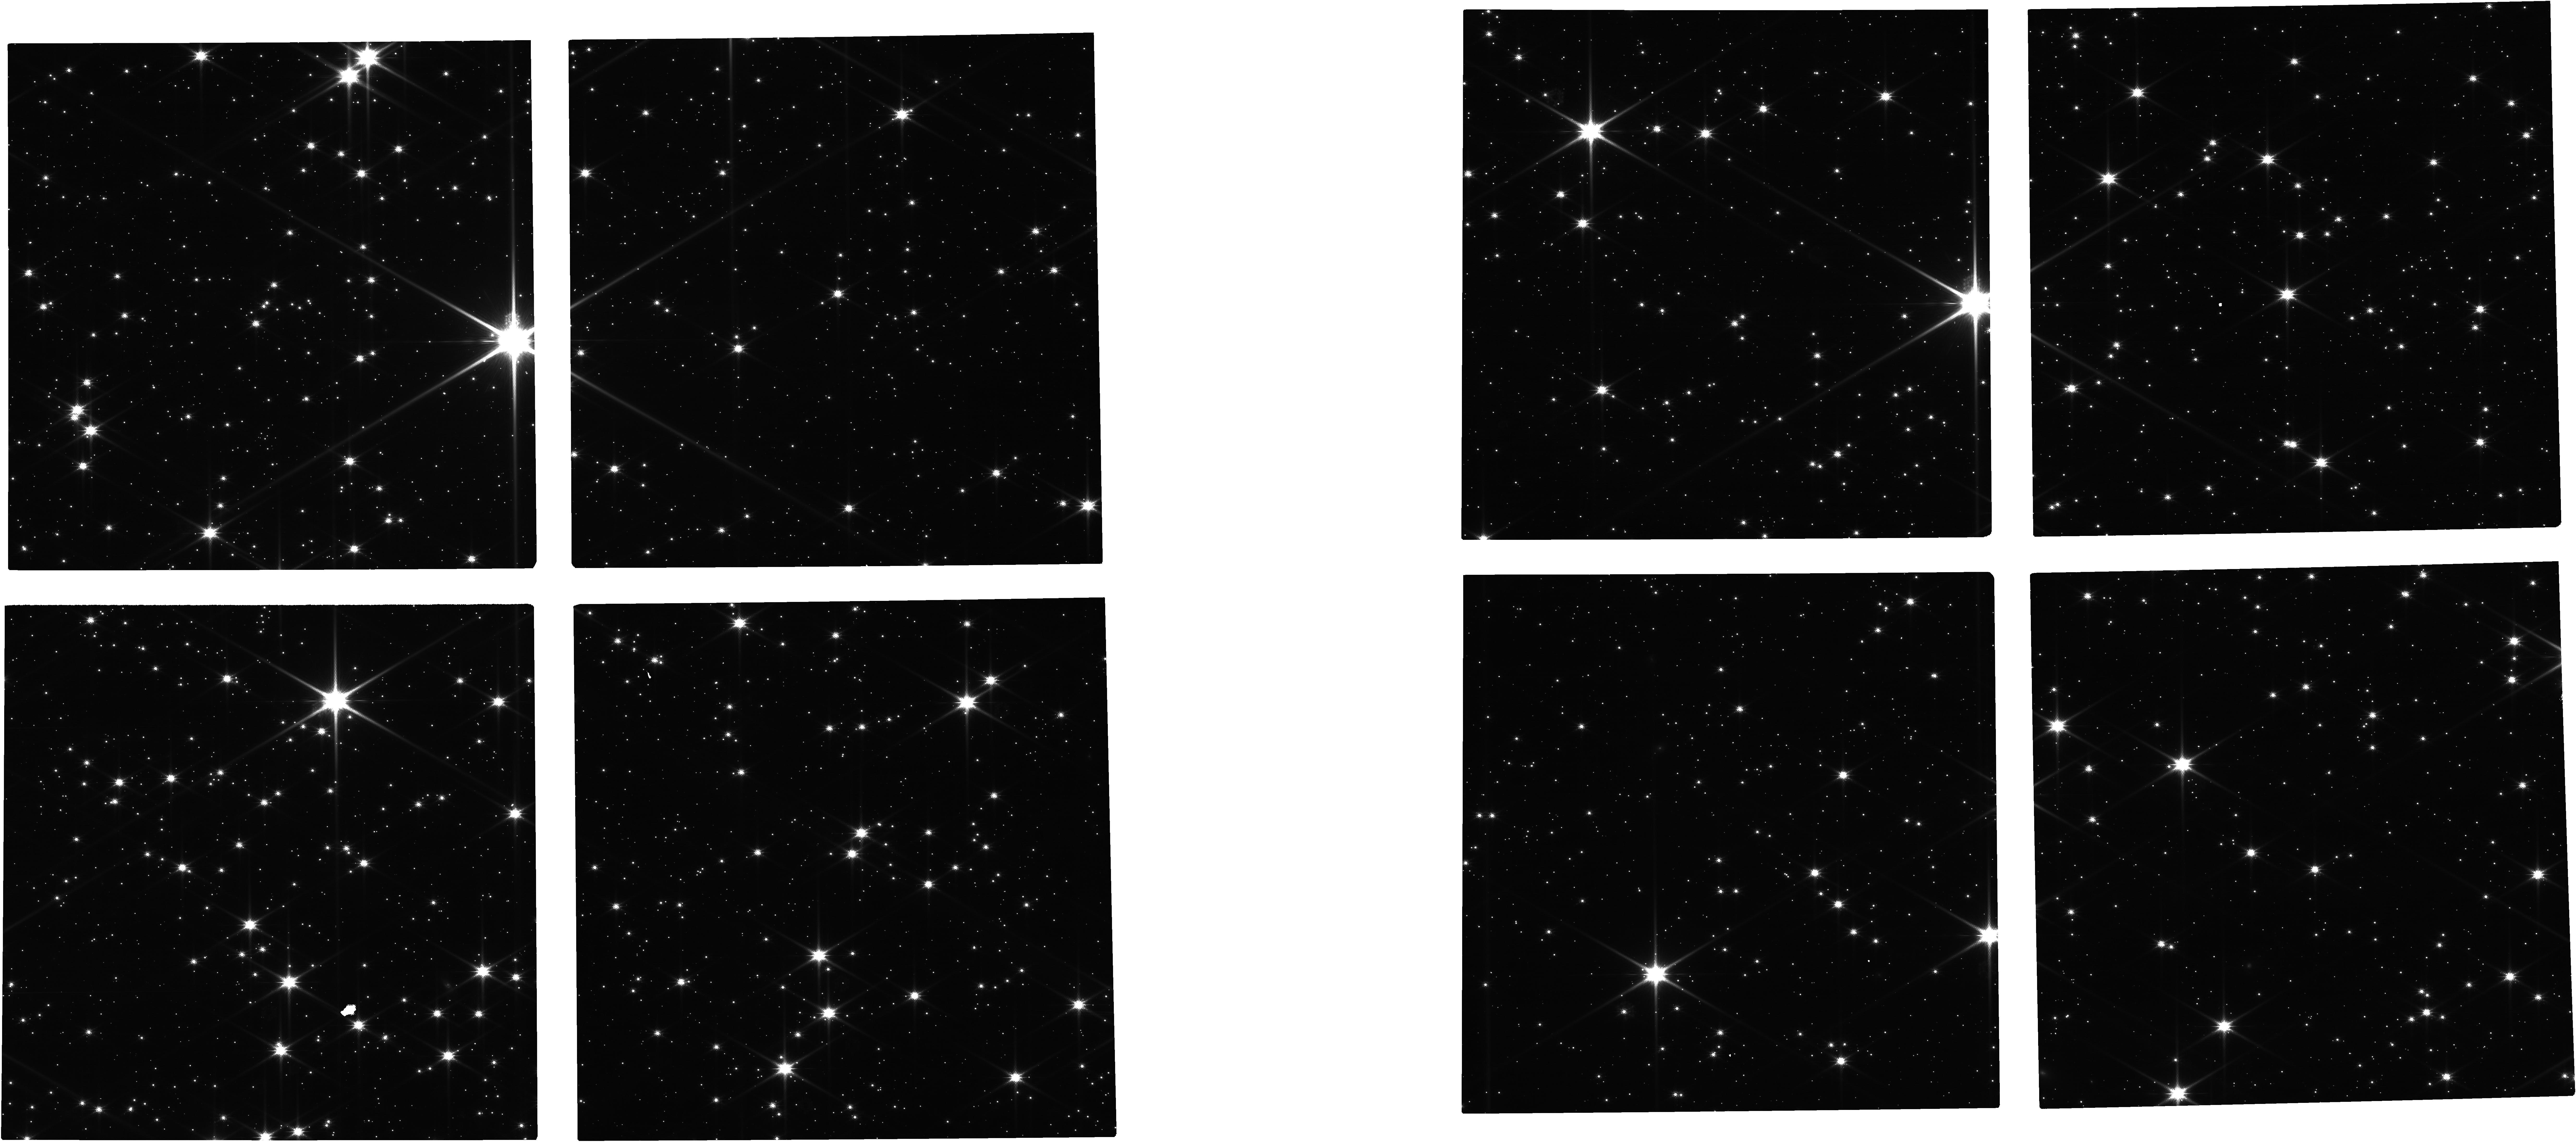
Target: CONTROLFIELD
Instrument: NIRCAM
Filter: F115W
Exposure: 24 min
Observation ID: jw03523-o003_t003_nircam_clear-f115w

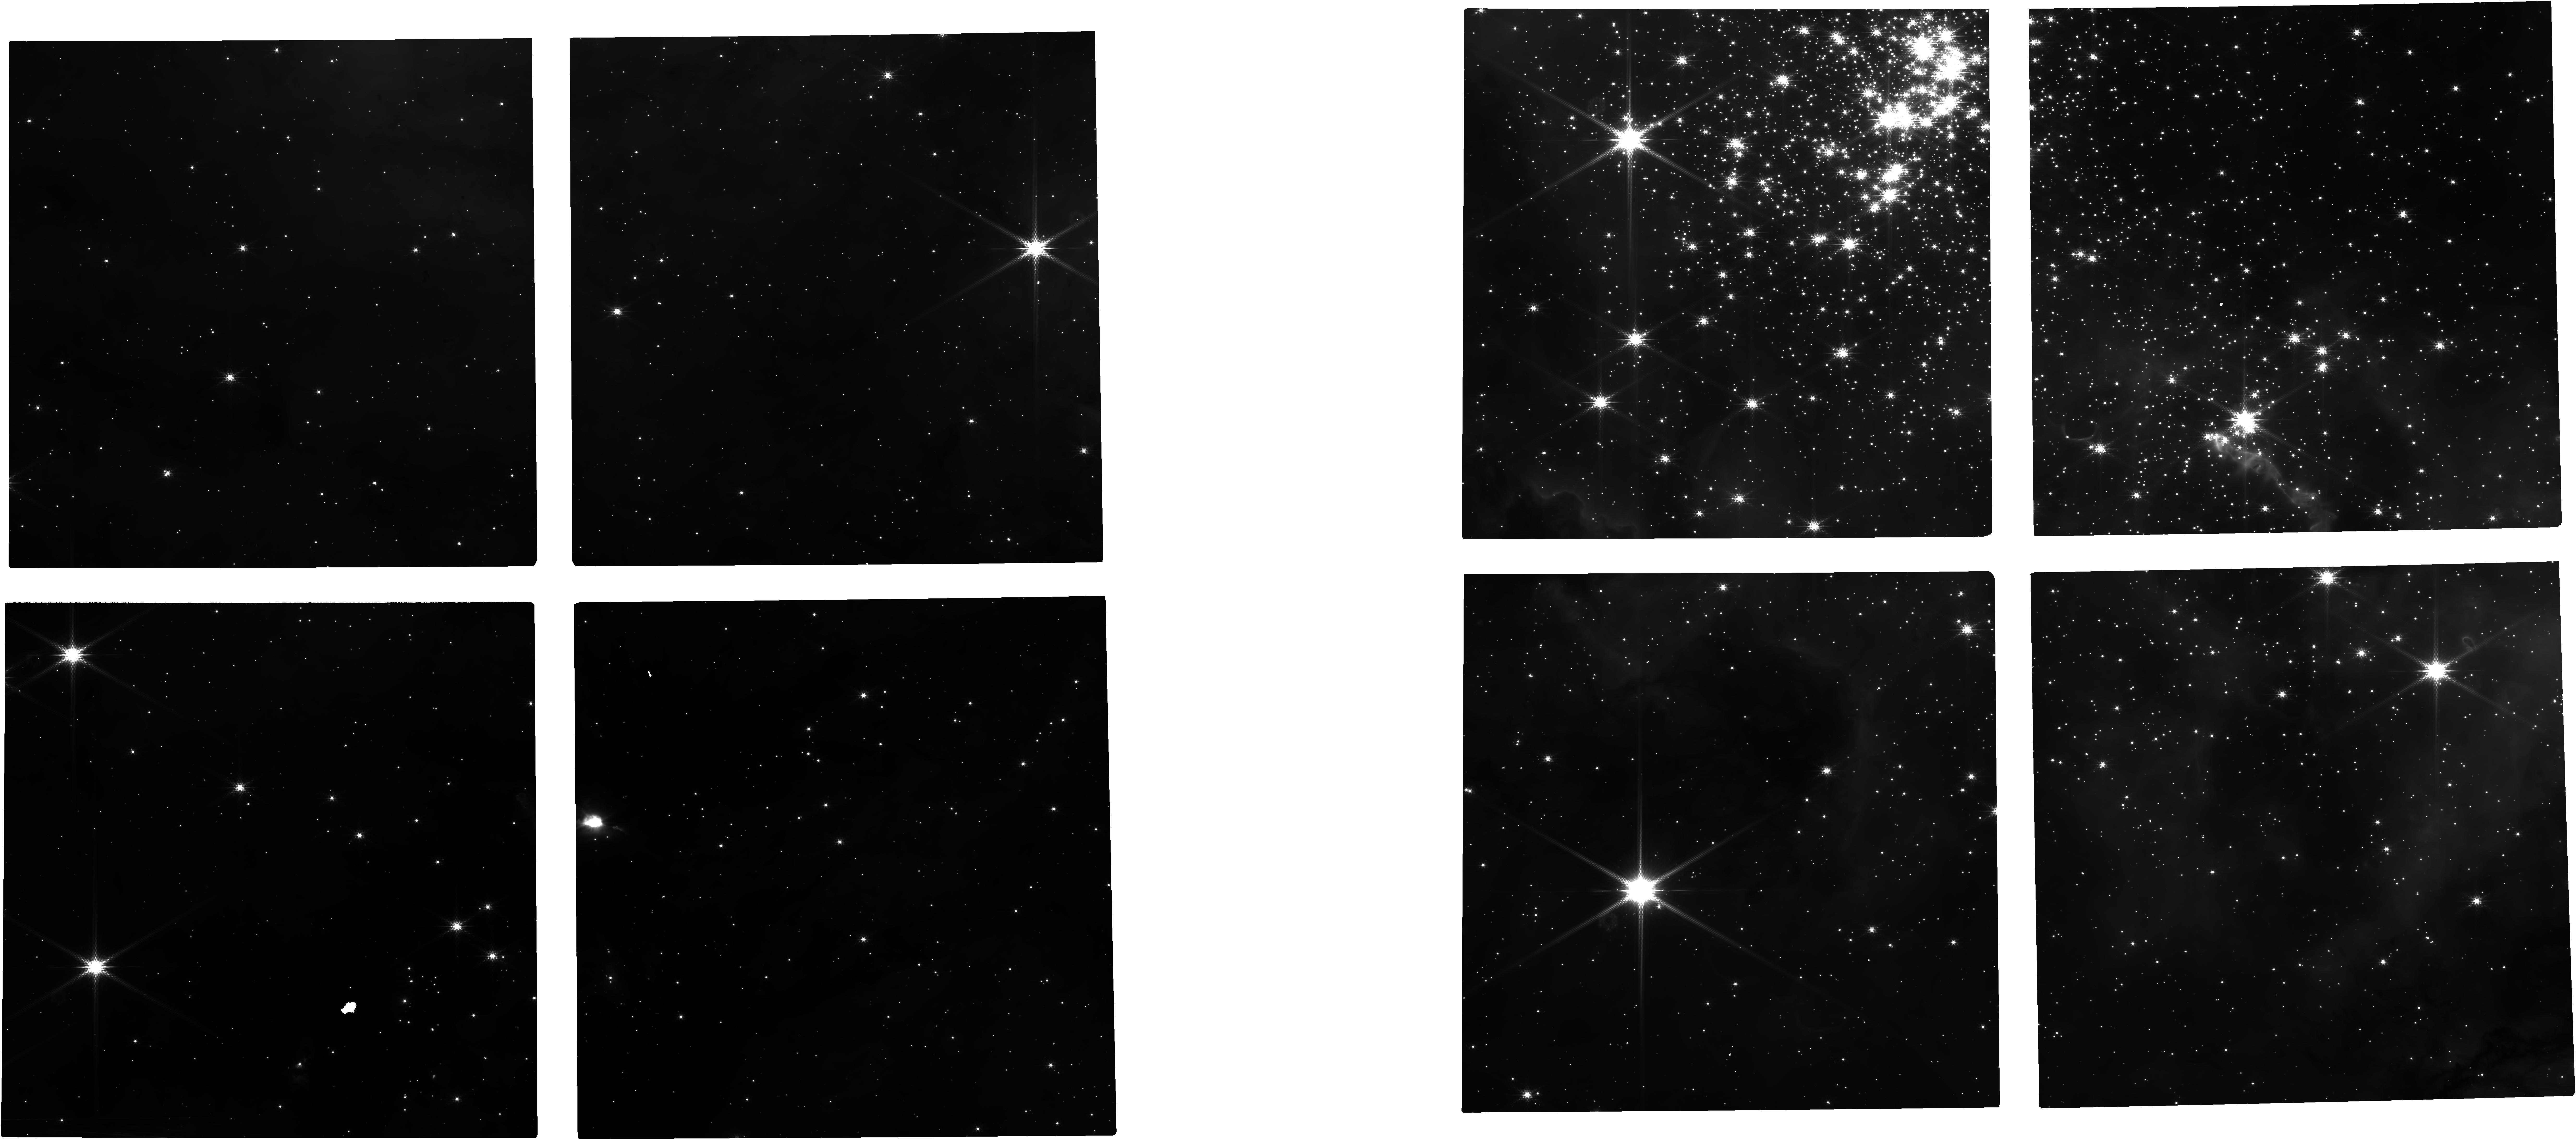
Target: CL-WESTERLUND-2-NIRCAM
Instrument: NIRCAM
Filter: F182M
Exposure: 24 min
Observation ID: jw03523-o005_t001_nircam_clear-f182m

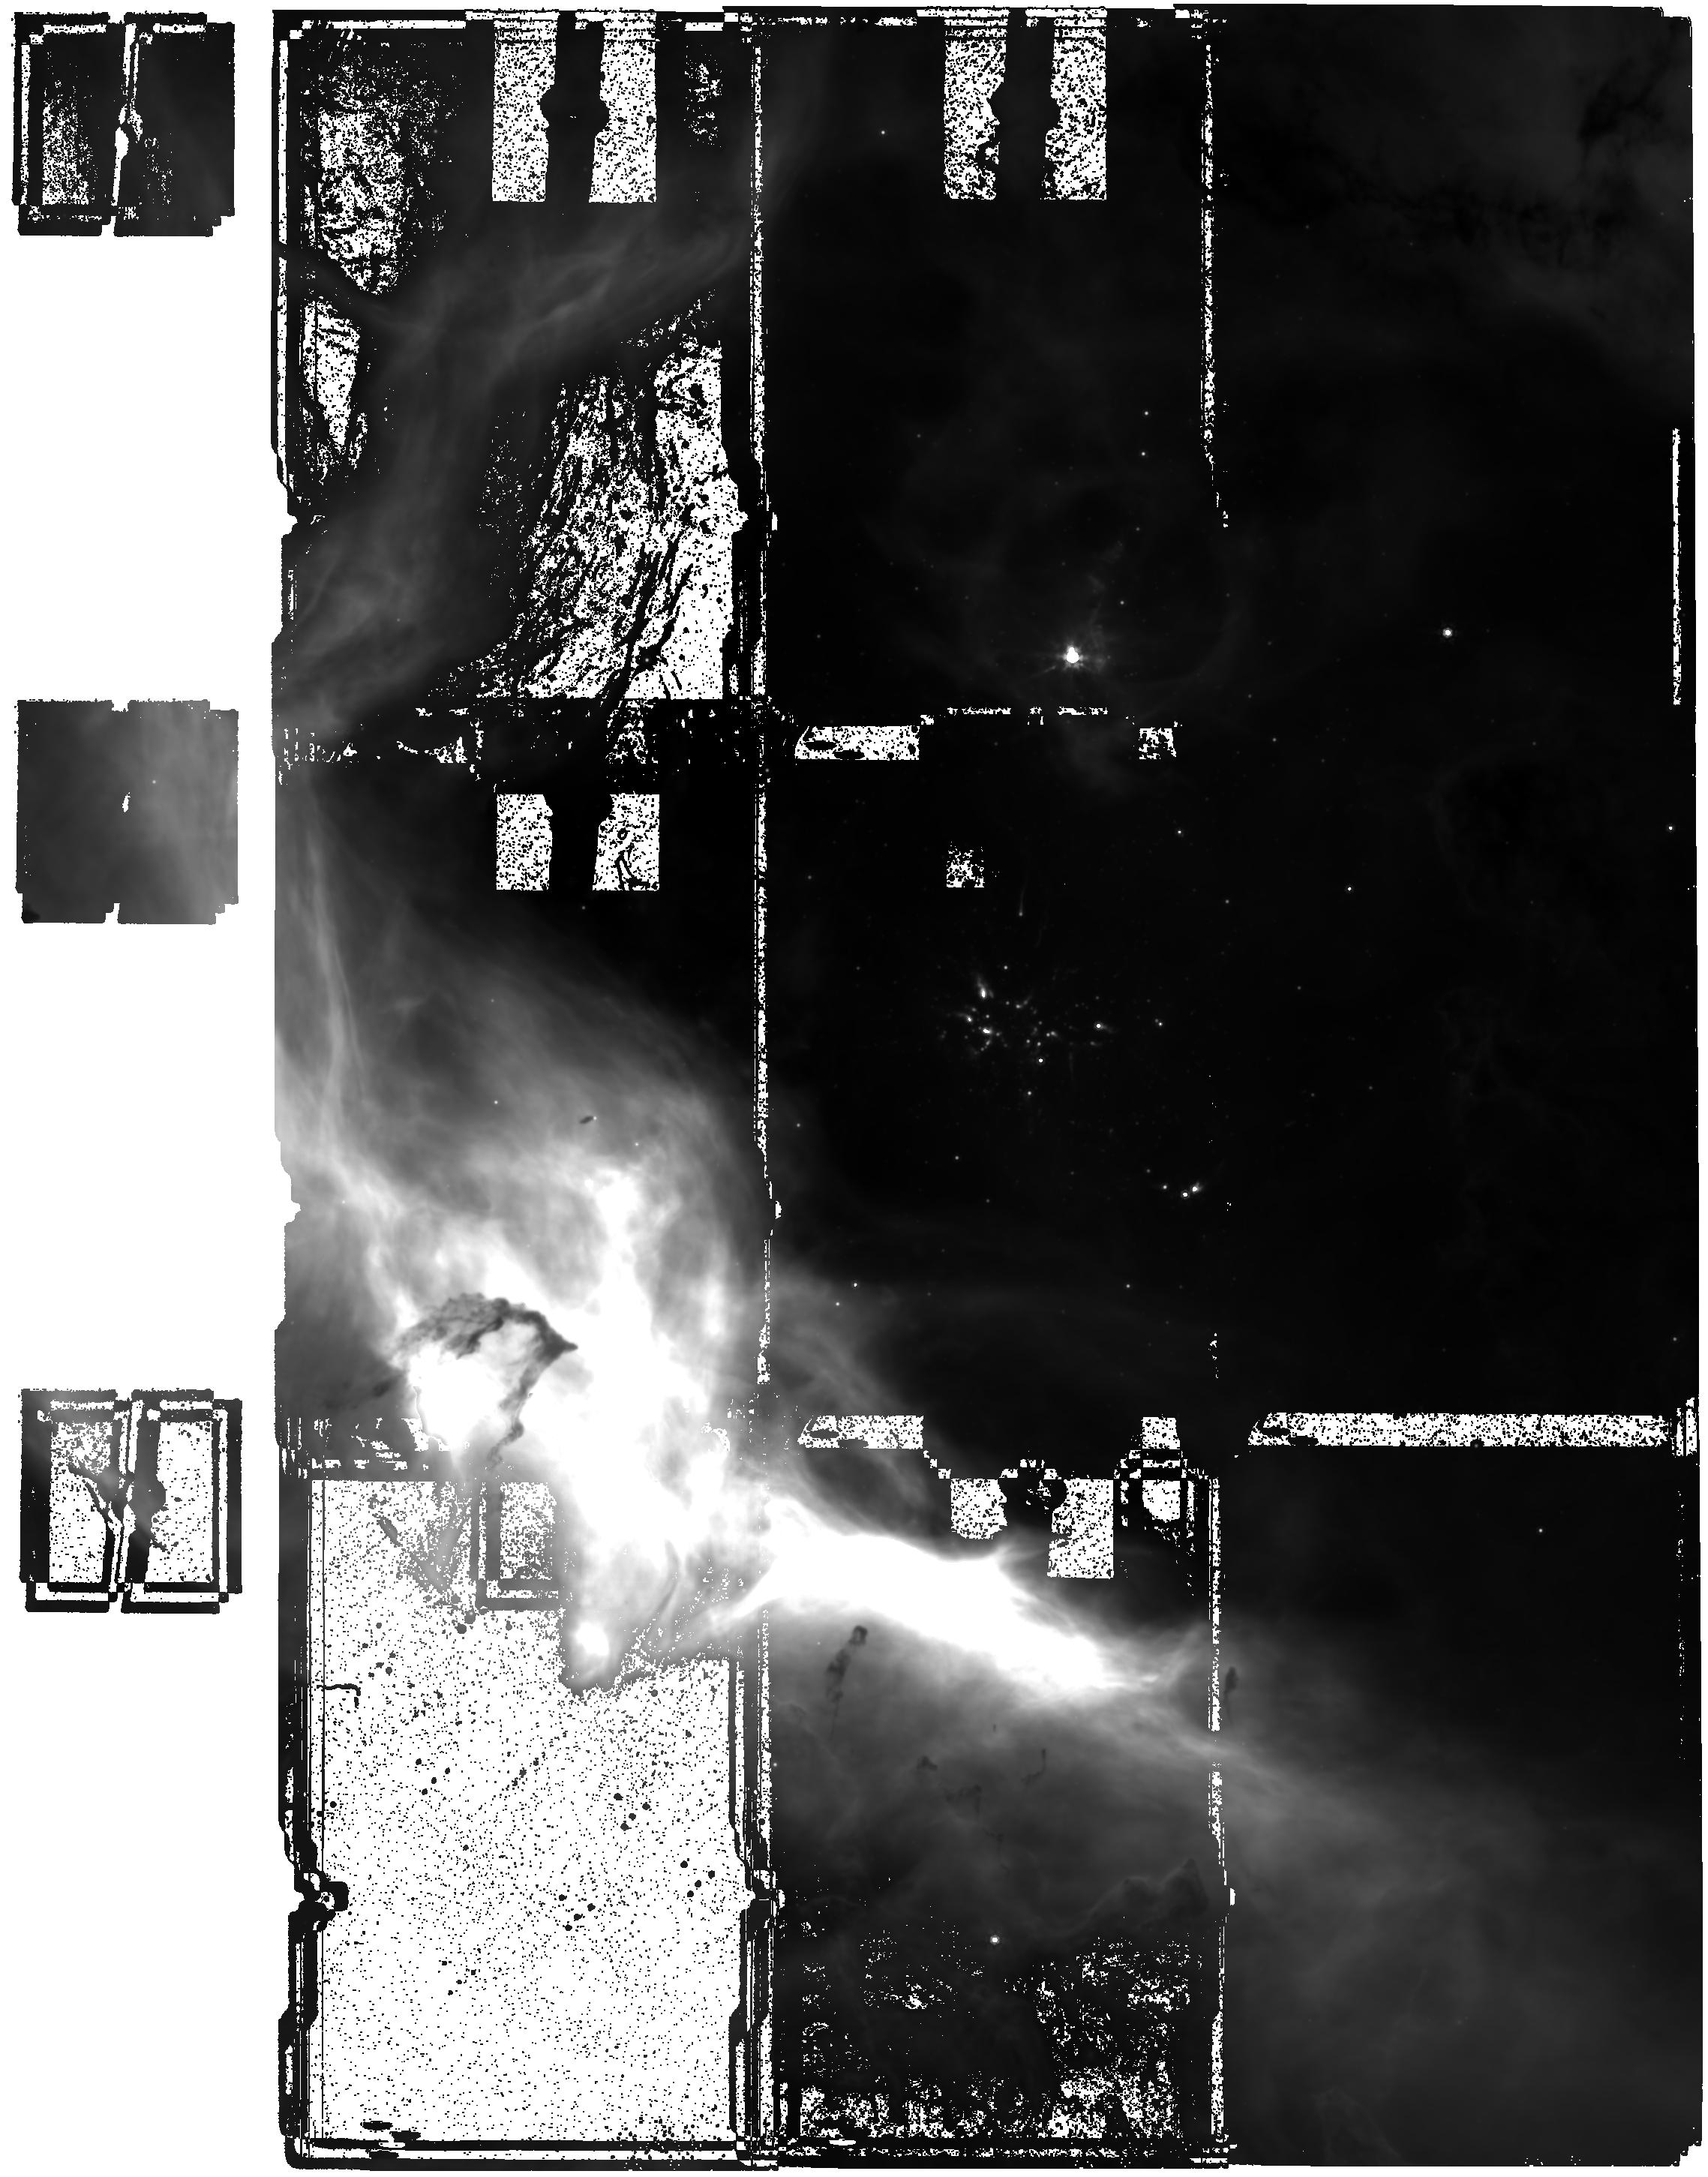
Target: CL-WESTERLUND-2-MIRI
Instrument: MIRI
Filter: F1000W
Exposure: 1.7 h
Observation ID: jw03523-o002_t002_miri_f1000w

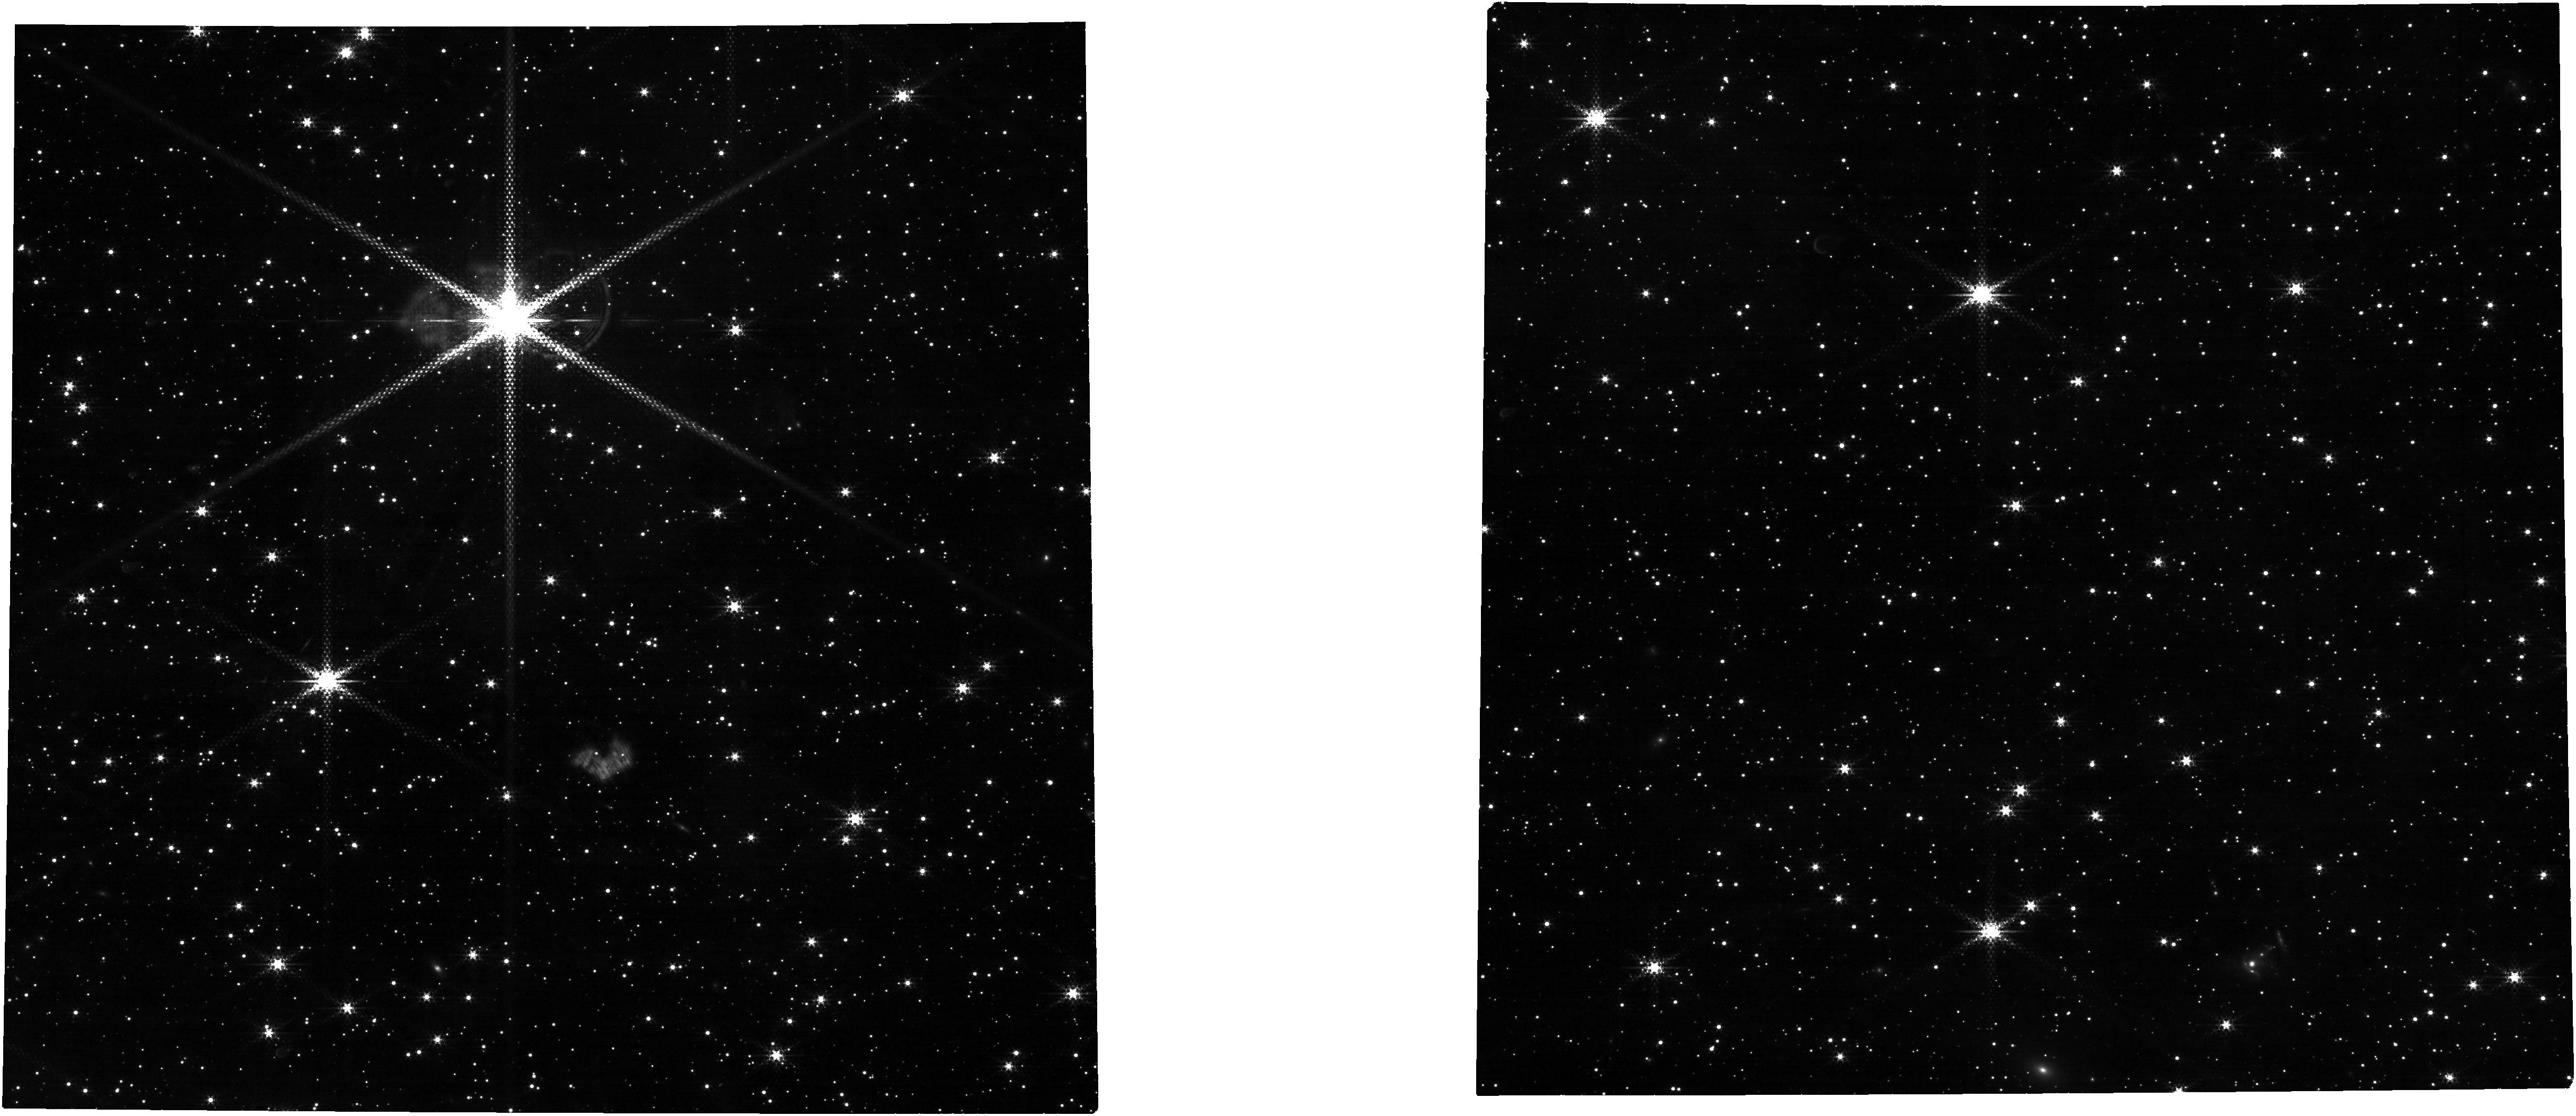
Target: CONTROLFIELD
Instrument: NIRCAM
Filter: F322W2+F323N
Exposure: 24 min
Observation ID: jw03523-o003_t003_nircam_f322w2-f323n

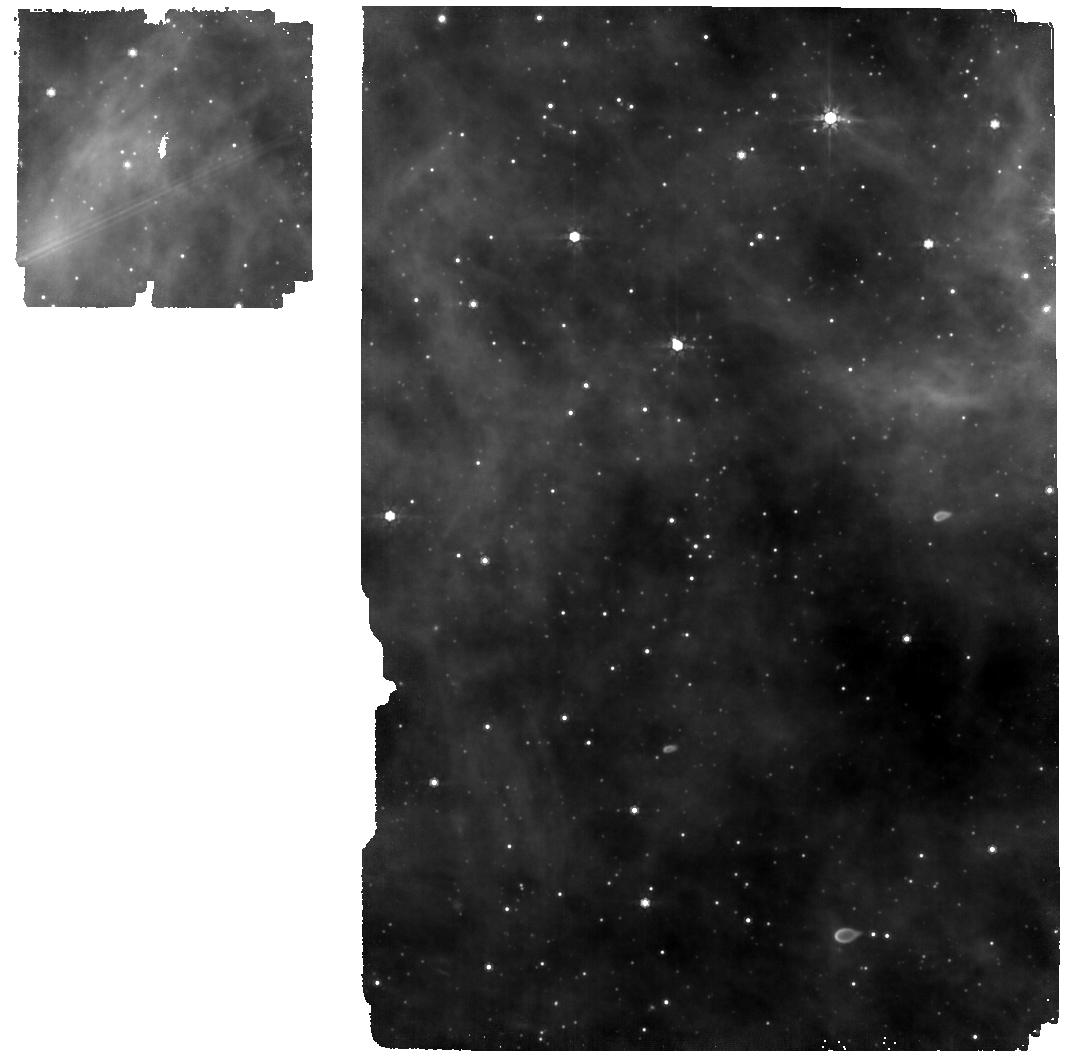
Target: CONTROLFIELD
Instrument: MIRI
Filter: F770W
Exposure: 12 min
Observation ID: jw03523-o004_t003_miri_f770w

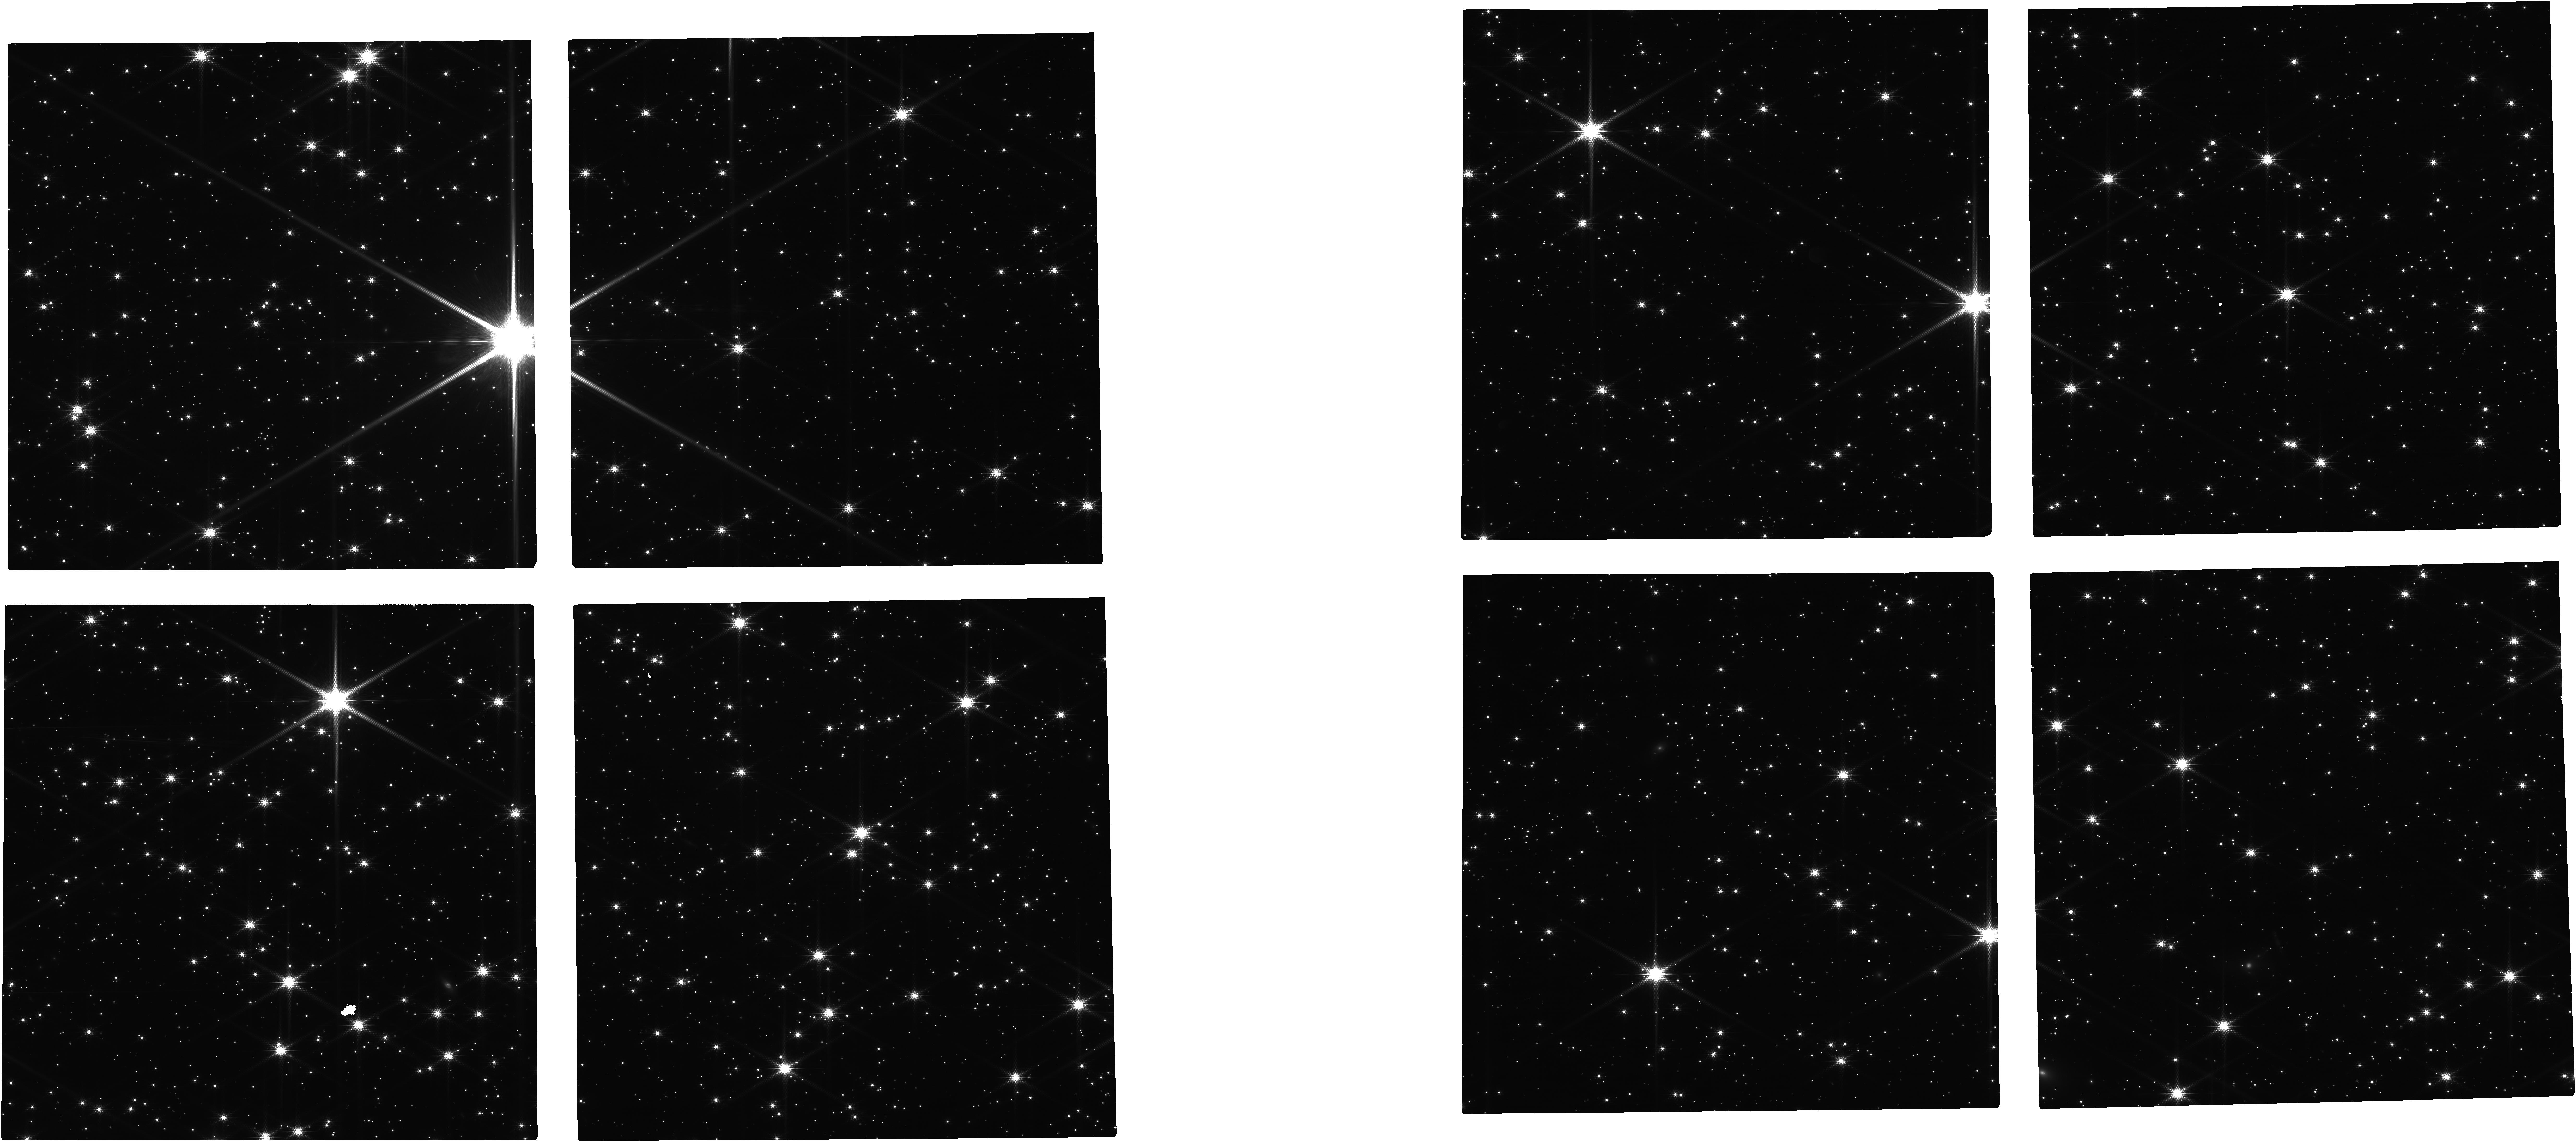
Target: CONTROLFIELD
Instrument: NIRCAM
Filter: F150W2+F162M
Exposure: 24 min
Observation ID: jw03523-o003_t003_nircam_f150w2-f162m

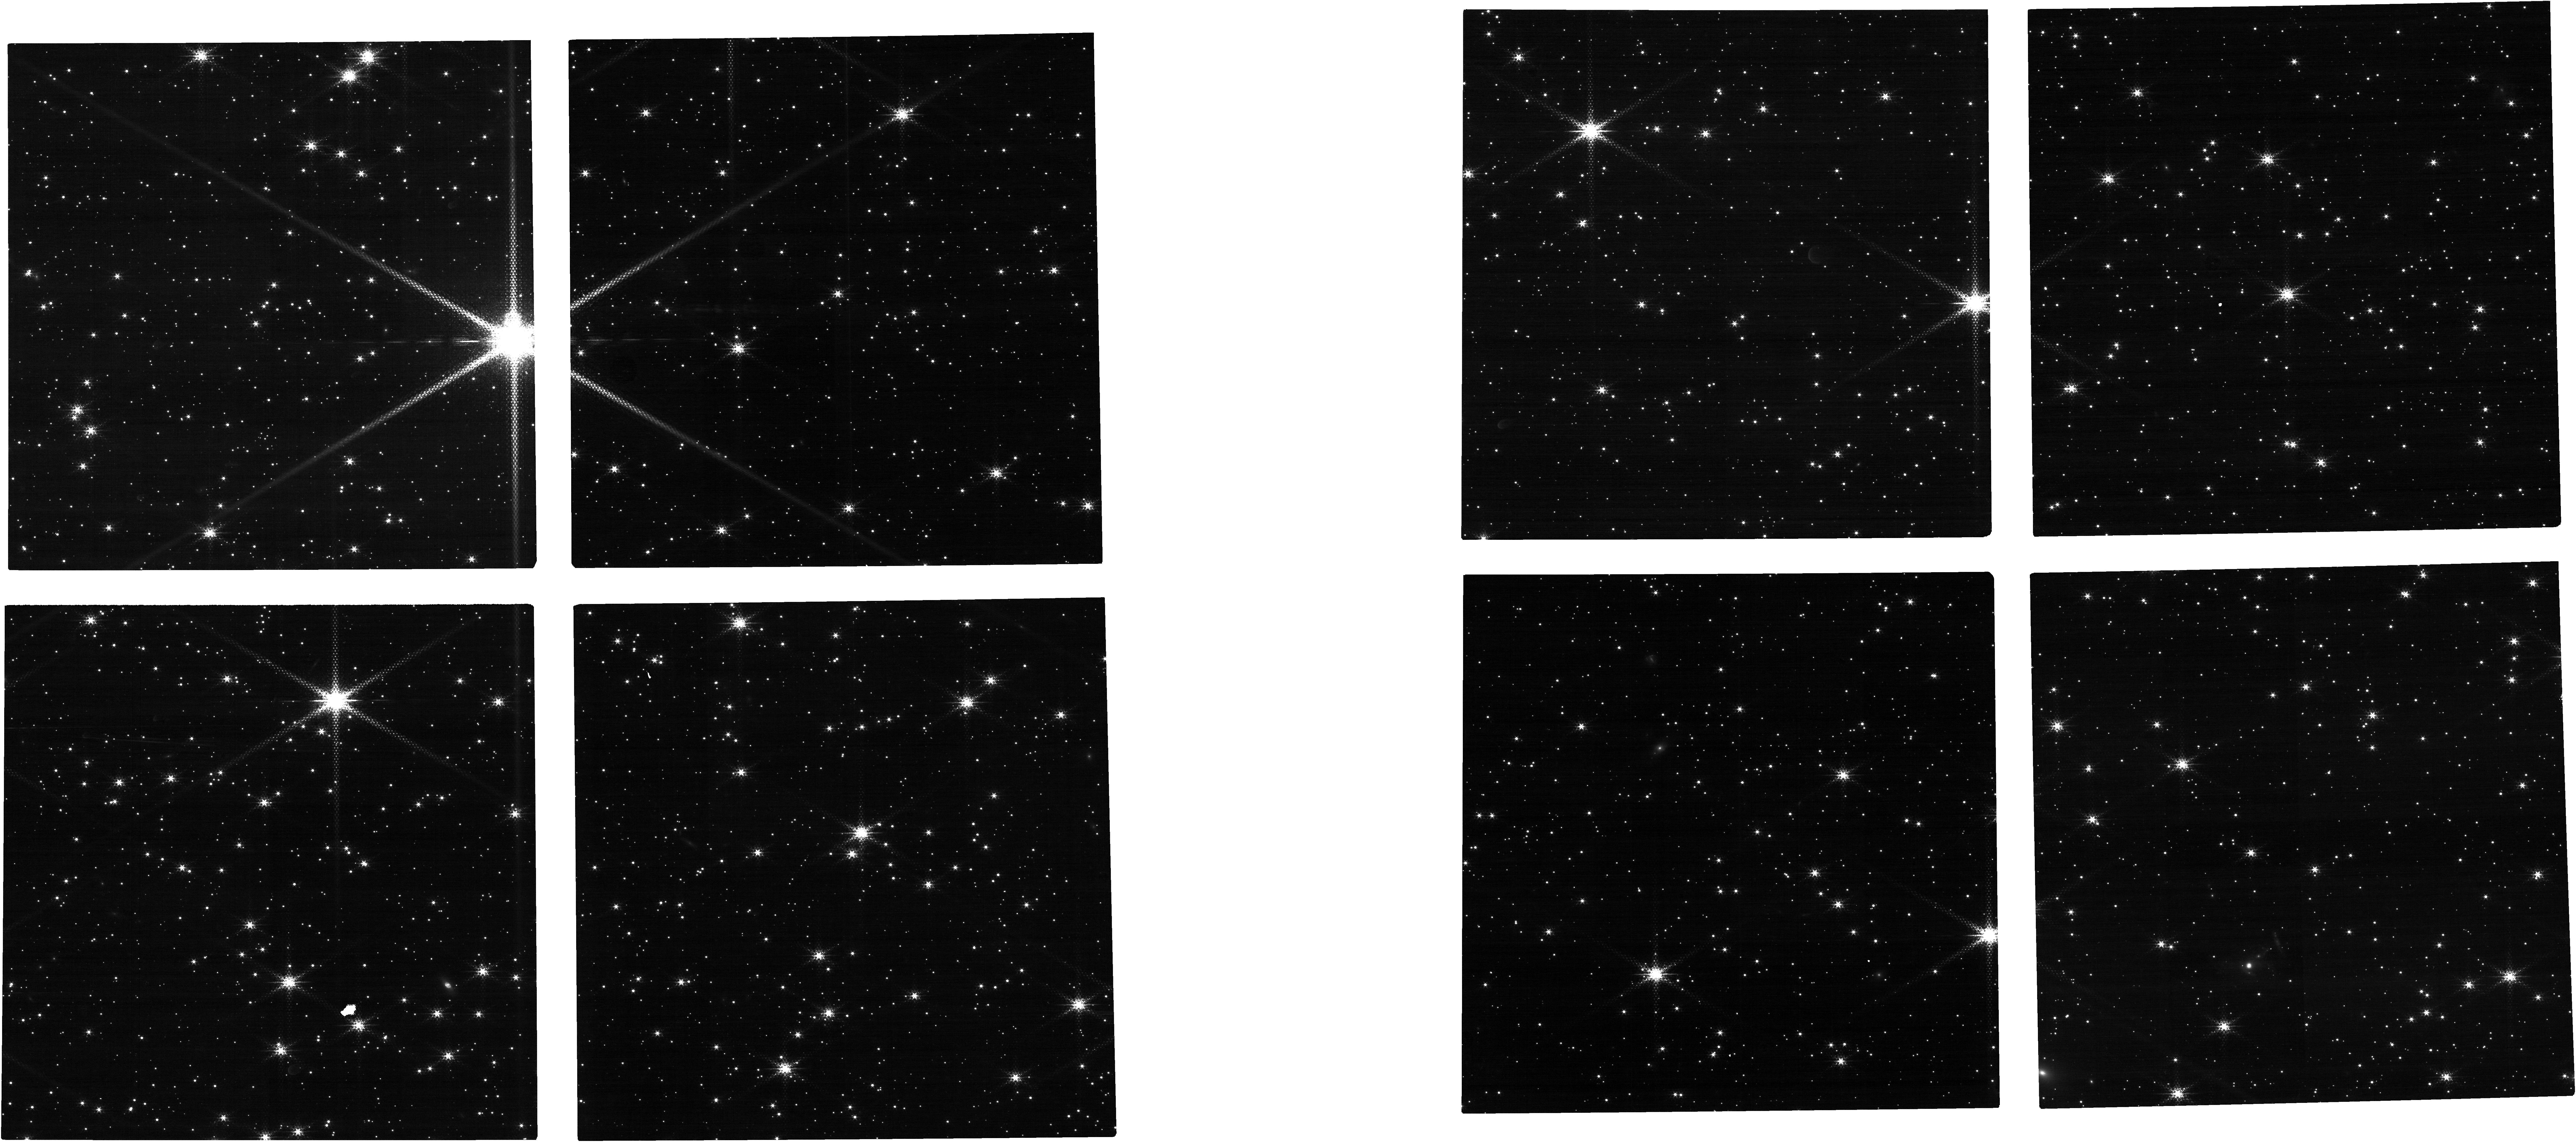
Target: CONTROLFIELD
Instrument: NIRCAM
Filter: F212N
Exposure: 24 min
Observation ID: jw03523-o003_t003_nircam_clear-f212n

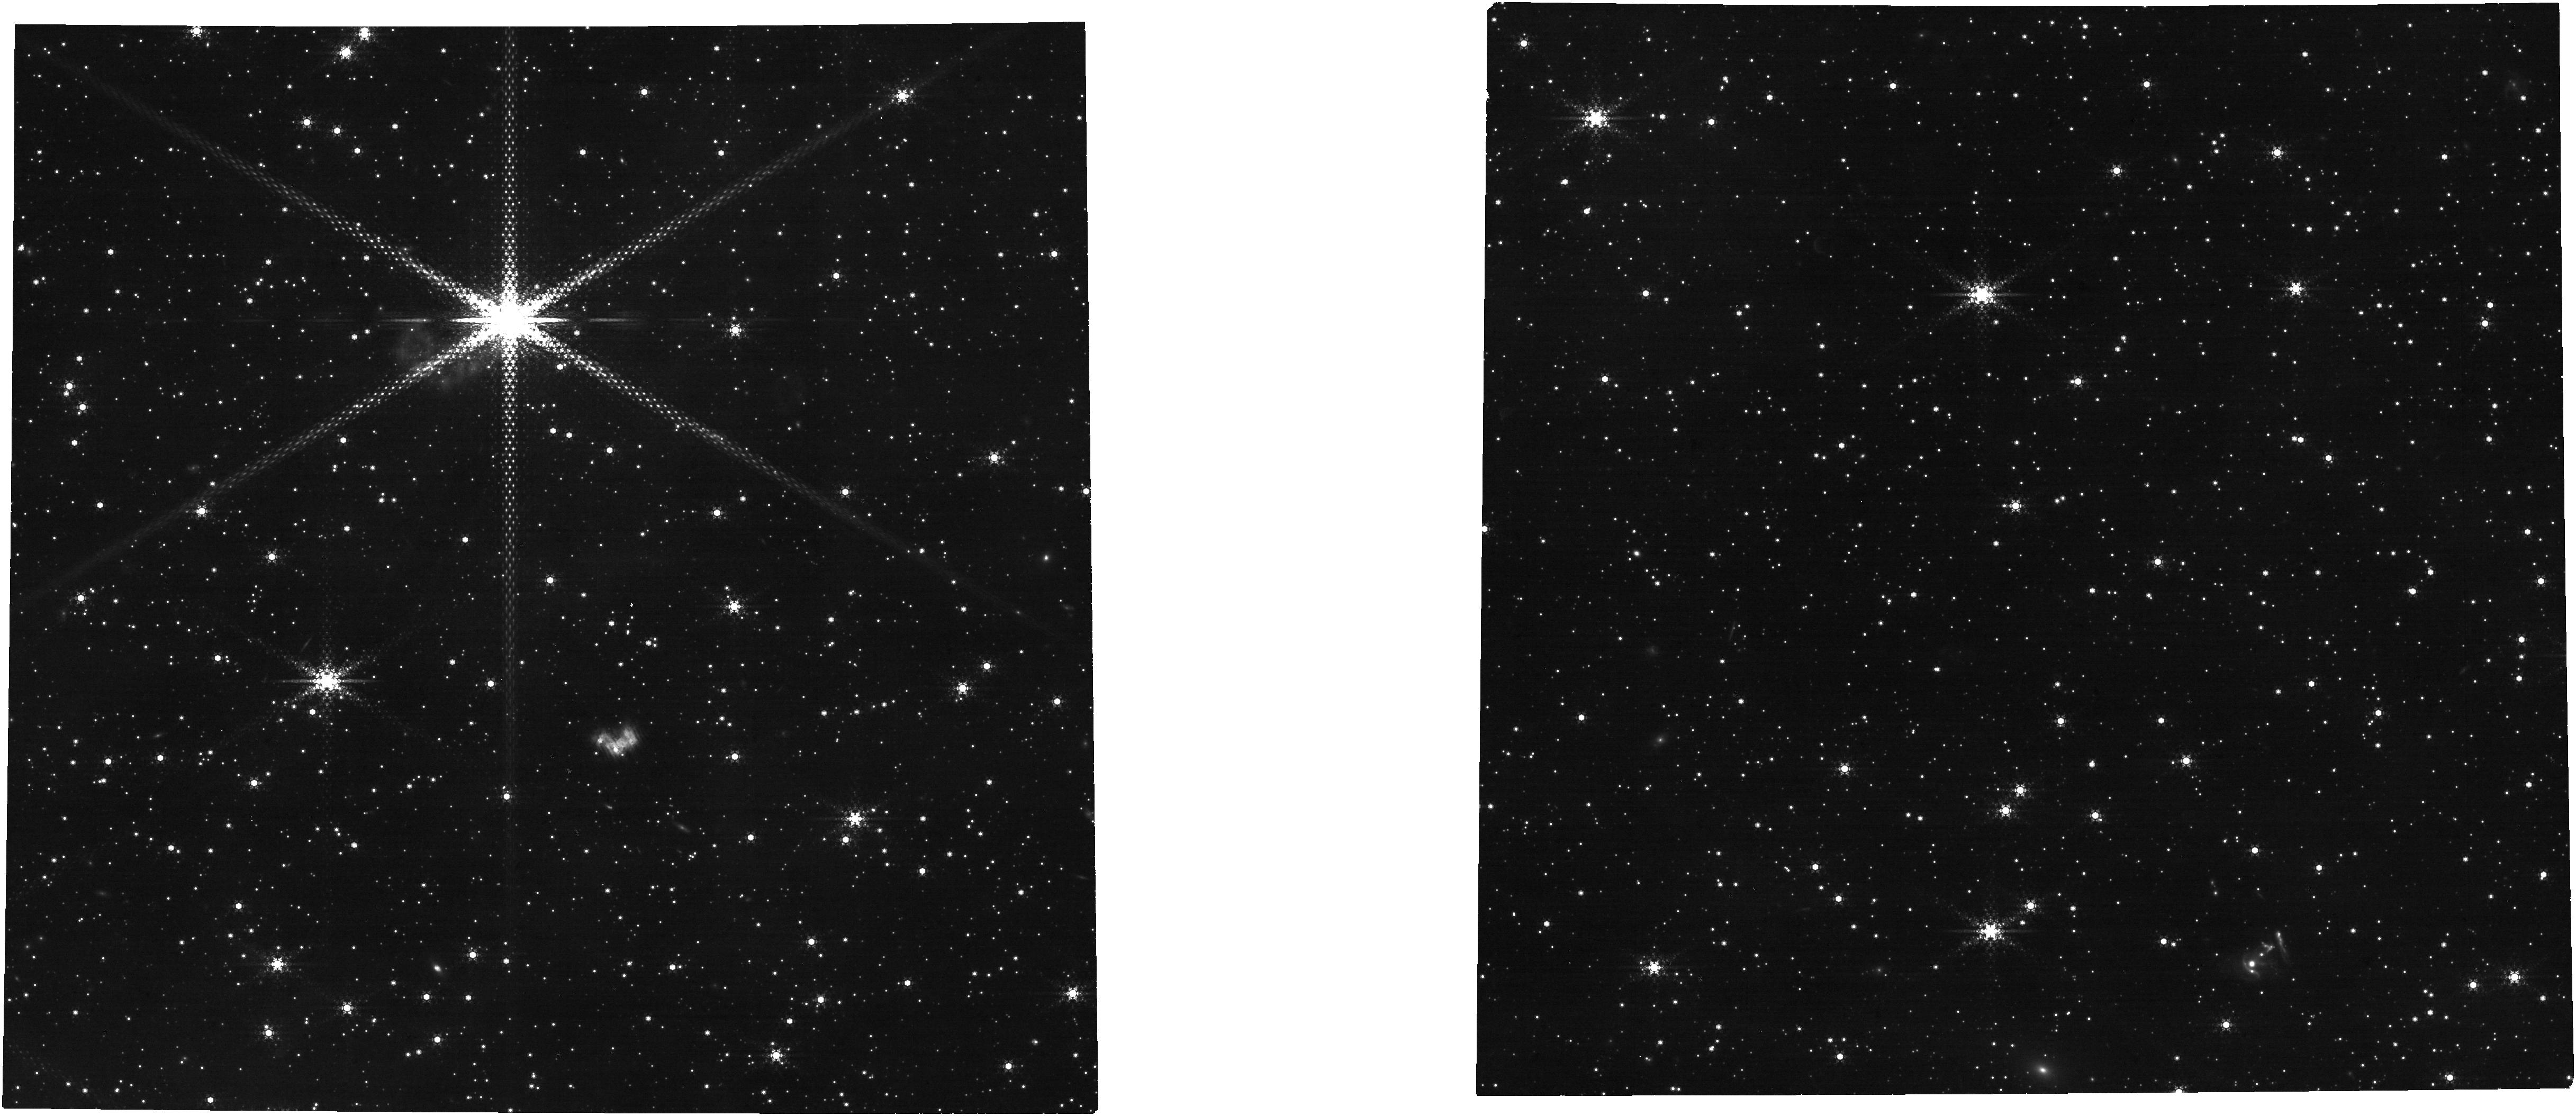
Target: CONTROLFIELD
Instrument: NIRCAM
Filter: F444W+F466N
Exposure: 24 min
Observation ID: jw03523-o003_t003_nircam_f444w-f466n

Evolution of protoplanetary disks and early stellar evolution in starburst: A NIRCam and MIRI observation of the young starburst cluster Westerlund 2 (PI: Guarcello, Mario Giuseppe)

The aim of this proposal is to extend our understanding of the environmental effects on the evolution of protoplanetary disks, the formation of planets, the early stellar evolution, and the stellar mass distribution well within the brown dwarf regime to the starburst regime. The large distances to starburst clusters make the JWST the only instrument (for a long time to come) capable of providing the required high spatial resolution and sensitivity in bands where disk emission is prominent. Besides, starburst environments are rare in our Galaxy today, but they are common in the early Universe, star forming and merging galaxies. We thus ask NIRCAM and MIRI observations of the 1-2 Myrs old starburst clusters Westerlund 2 in a set of wide and narrow filters, in order to: 1) select stars with disks from color-color and color-magnitude diagrams; 2) study disks properties from the analysis of their Spectral Energy Distributions, accretion from NIRCAM narrow band images, and the dust population in disks from MIRI observations; 3) correlate the spatial variation of the disk fraction and the average disk properties with local UV fields and stellar density, in order to assess the effects of the environment on disks evolution and dispersal; 4) Derive the IMF down in low-mass stars and brown dwarf regime and compare it with other clusters with different environments in order to understand if the low-mass end of the IMF is affected by the starburst environments.